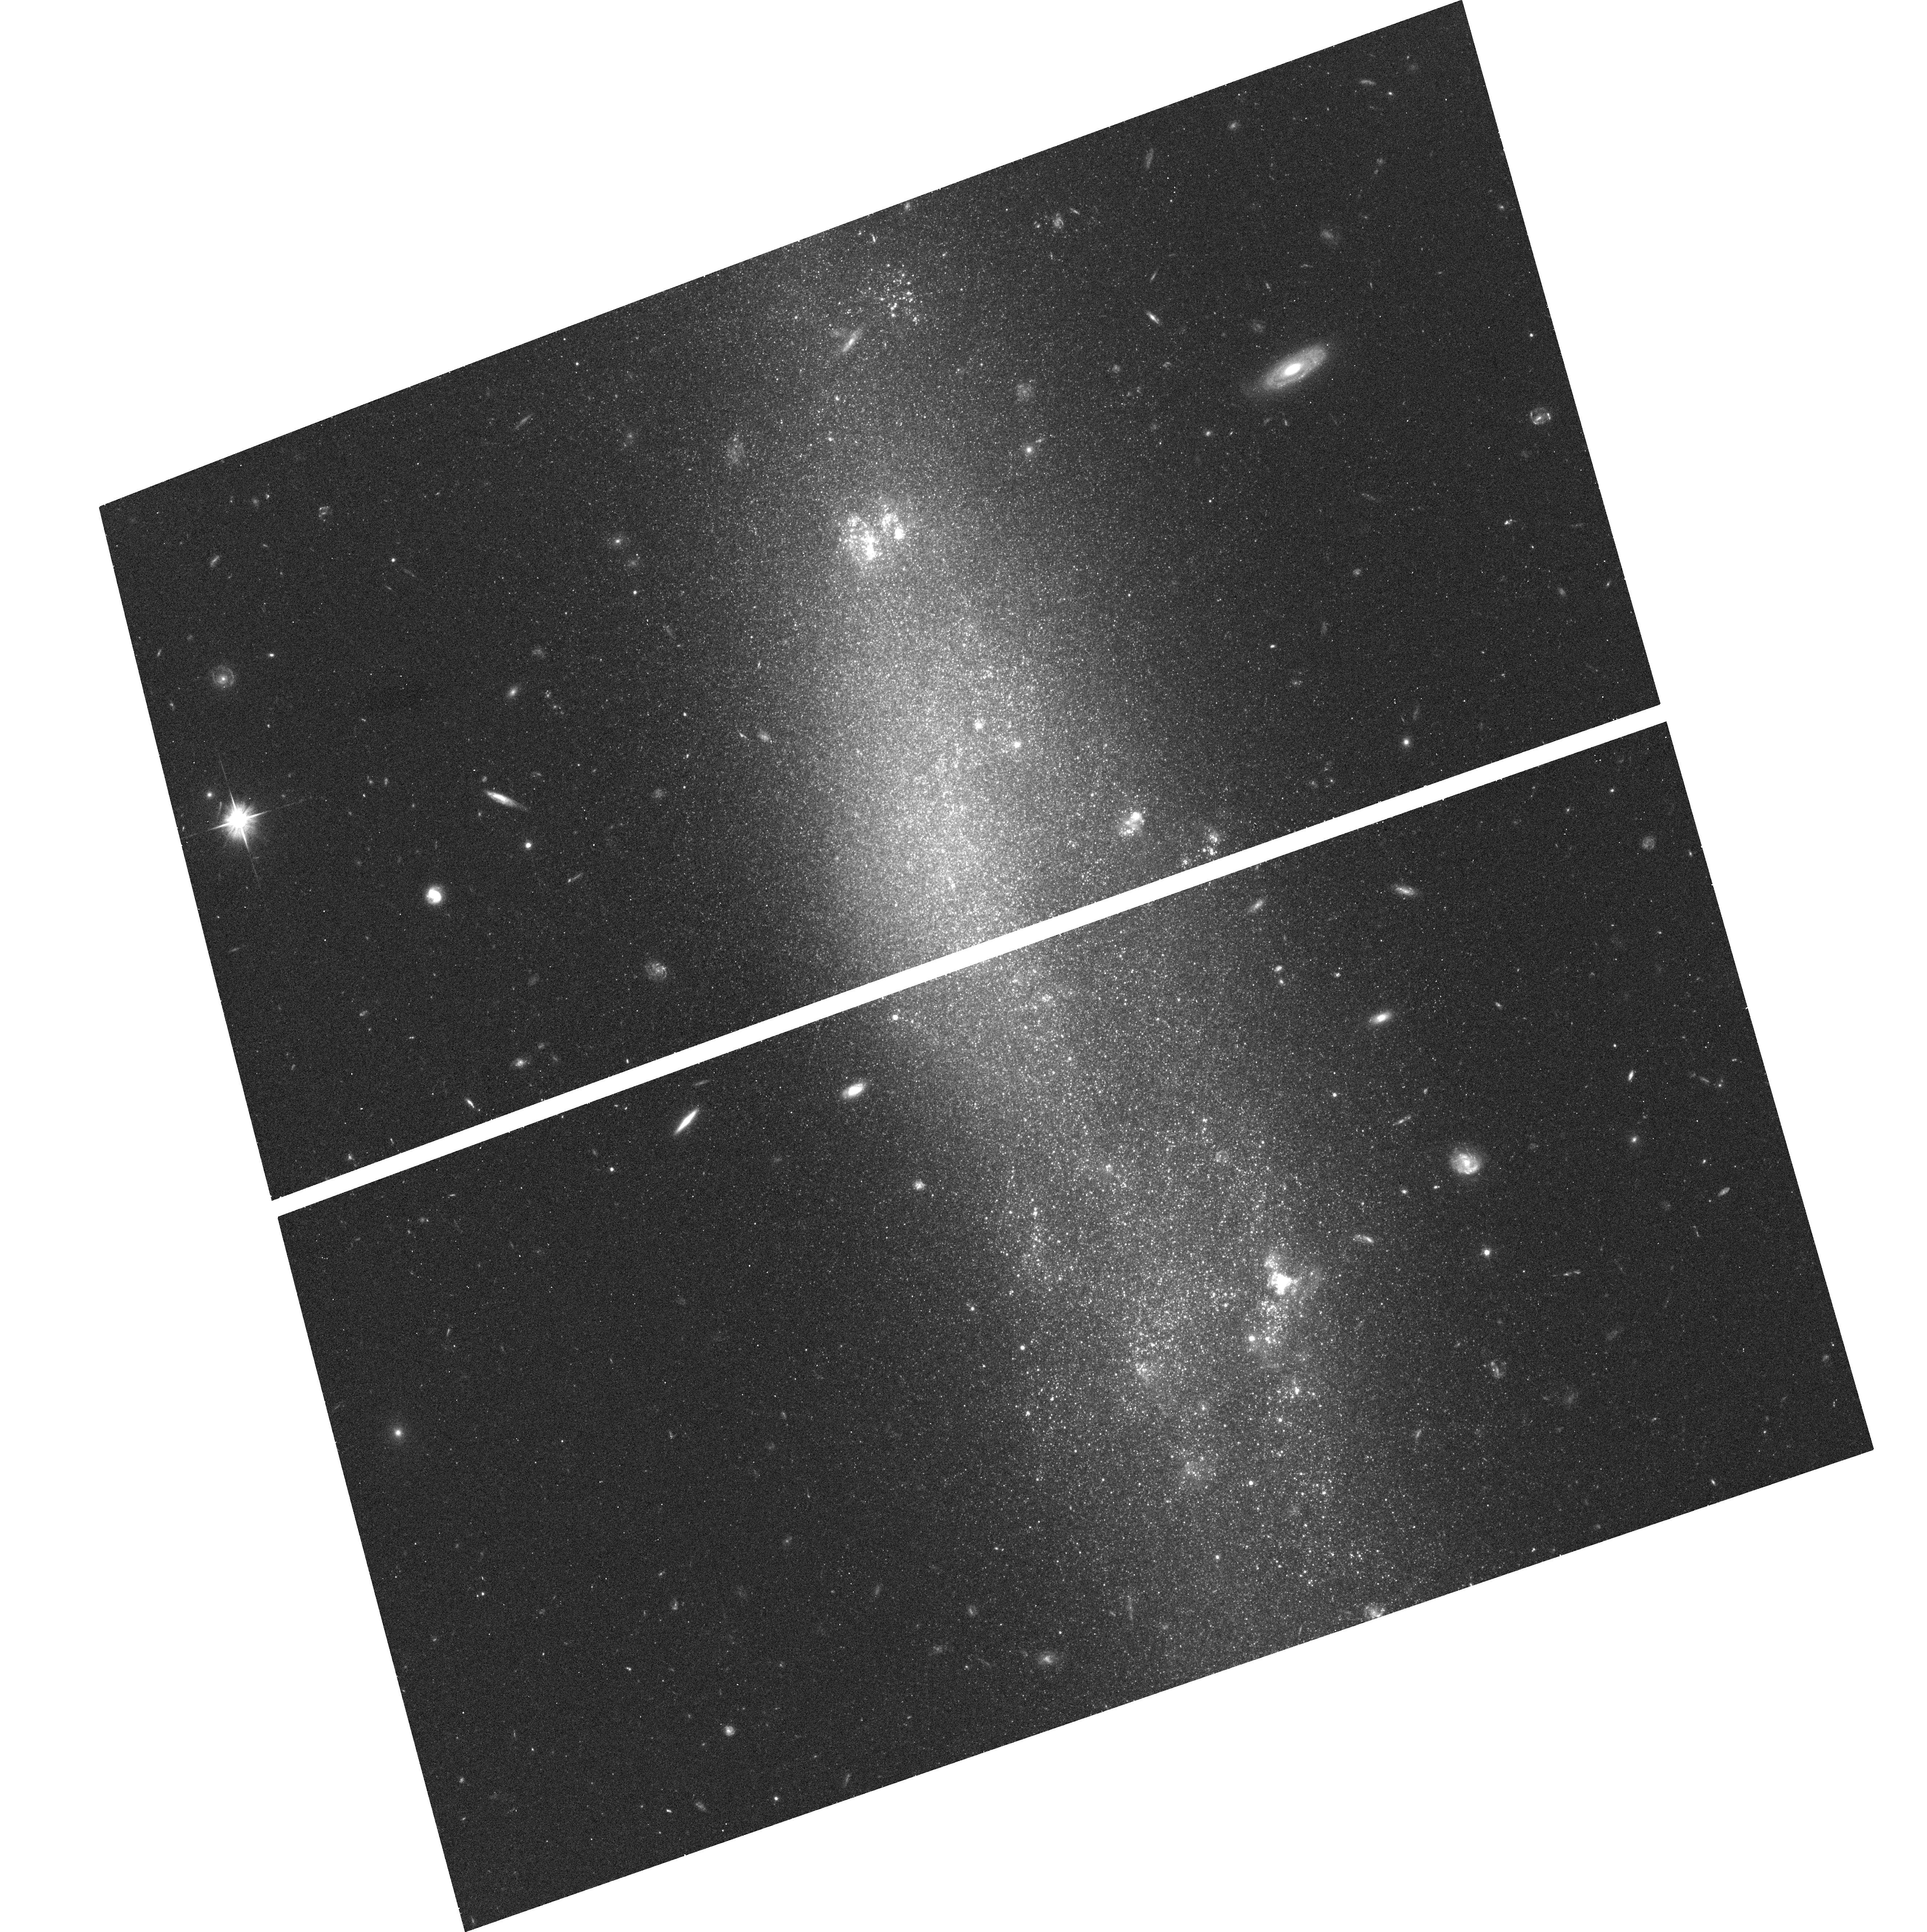
Target: HOLMBERG-IV
Instrument: ACS/WFC
Filter: F606W
Exposure: 16 min
Observation ID: hst_10905_20_acs_wfc_f606w_j9ov20

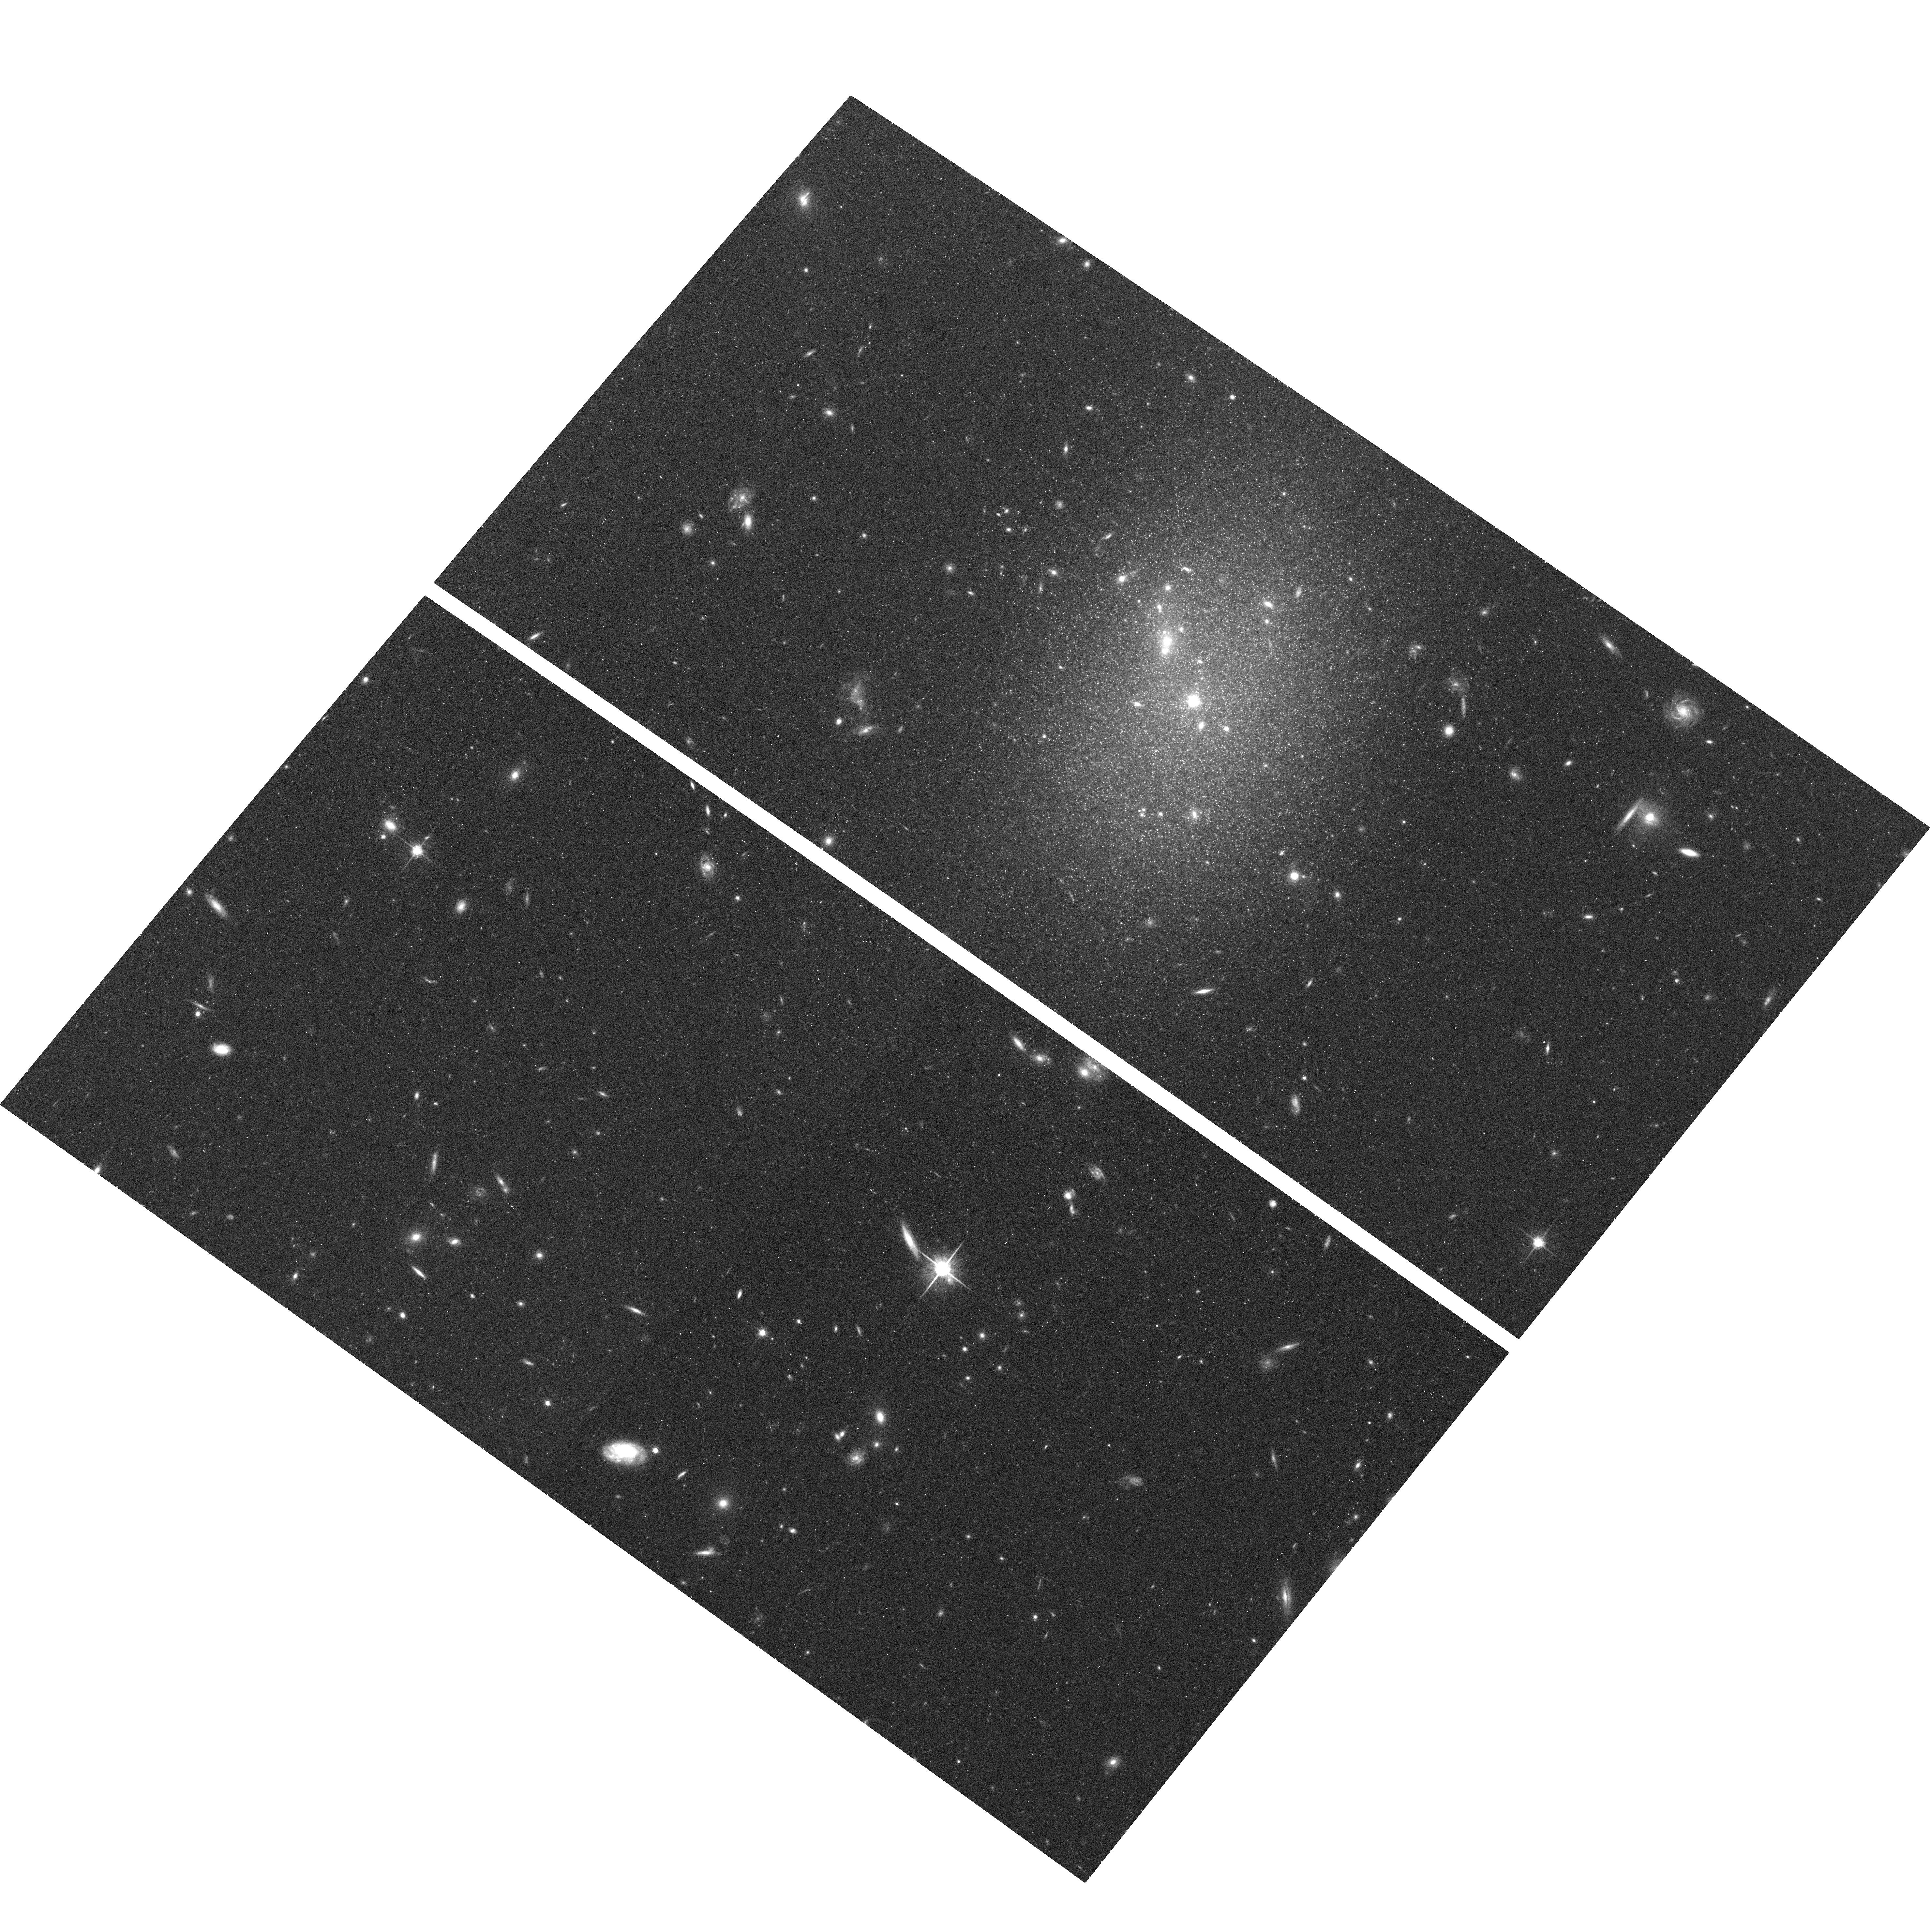
Target: UGC-07356
Instrument: ACS/WFC
Filter: F814W
Exposure: 19 min
Observation ID: hst_10905_06_acs_wfc_f814w_j9ov06

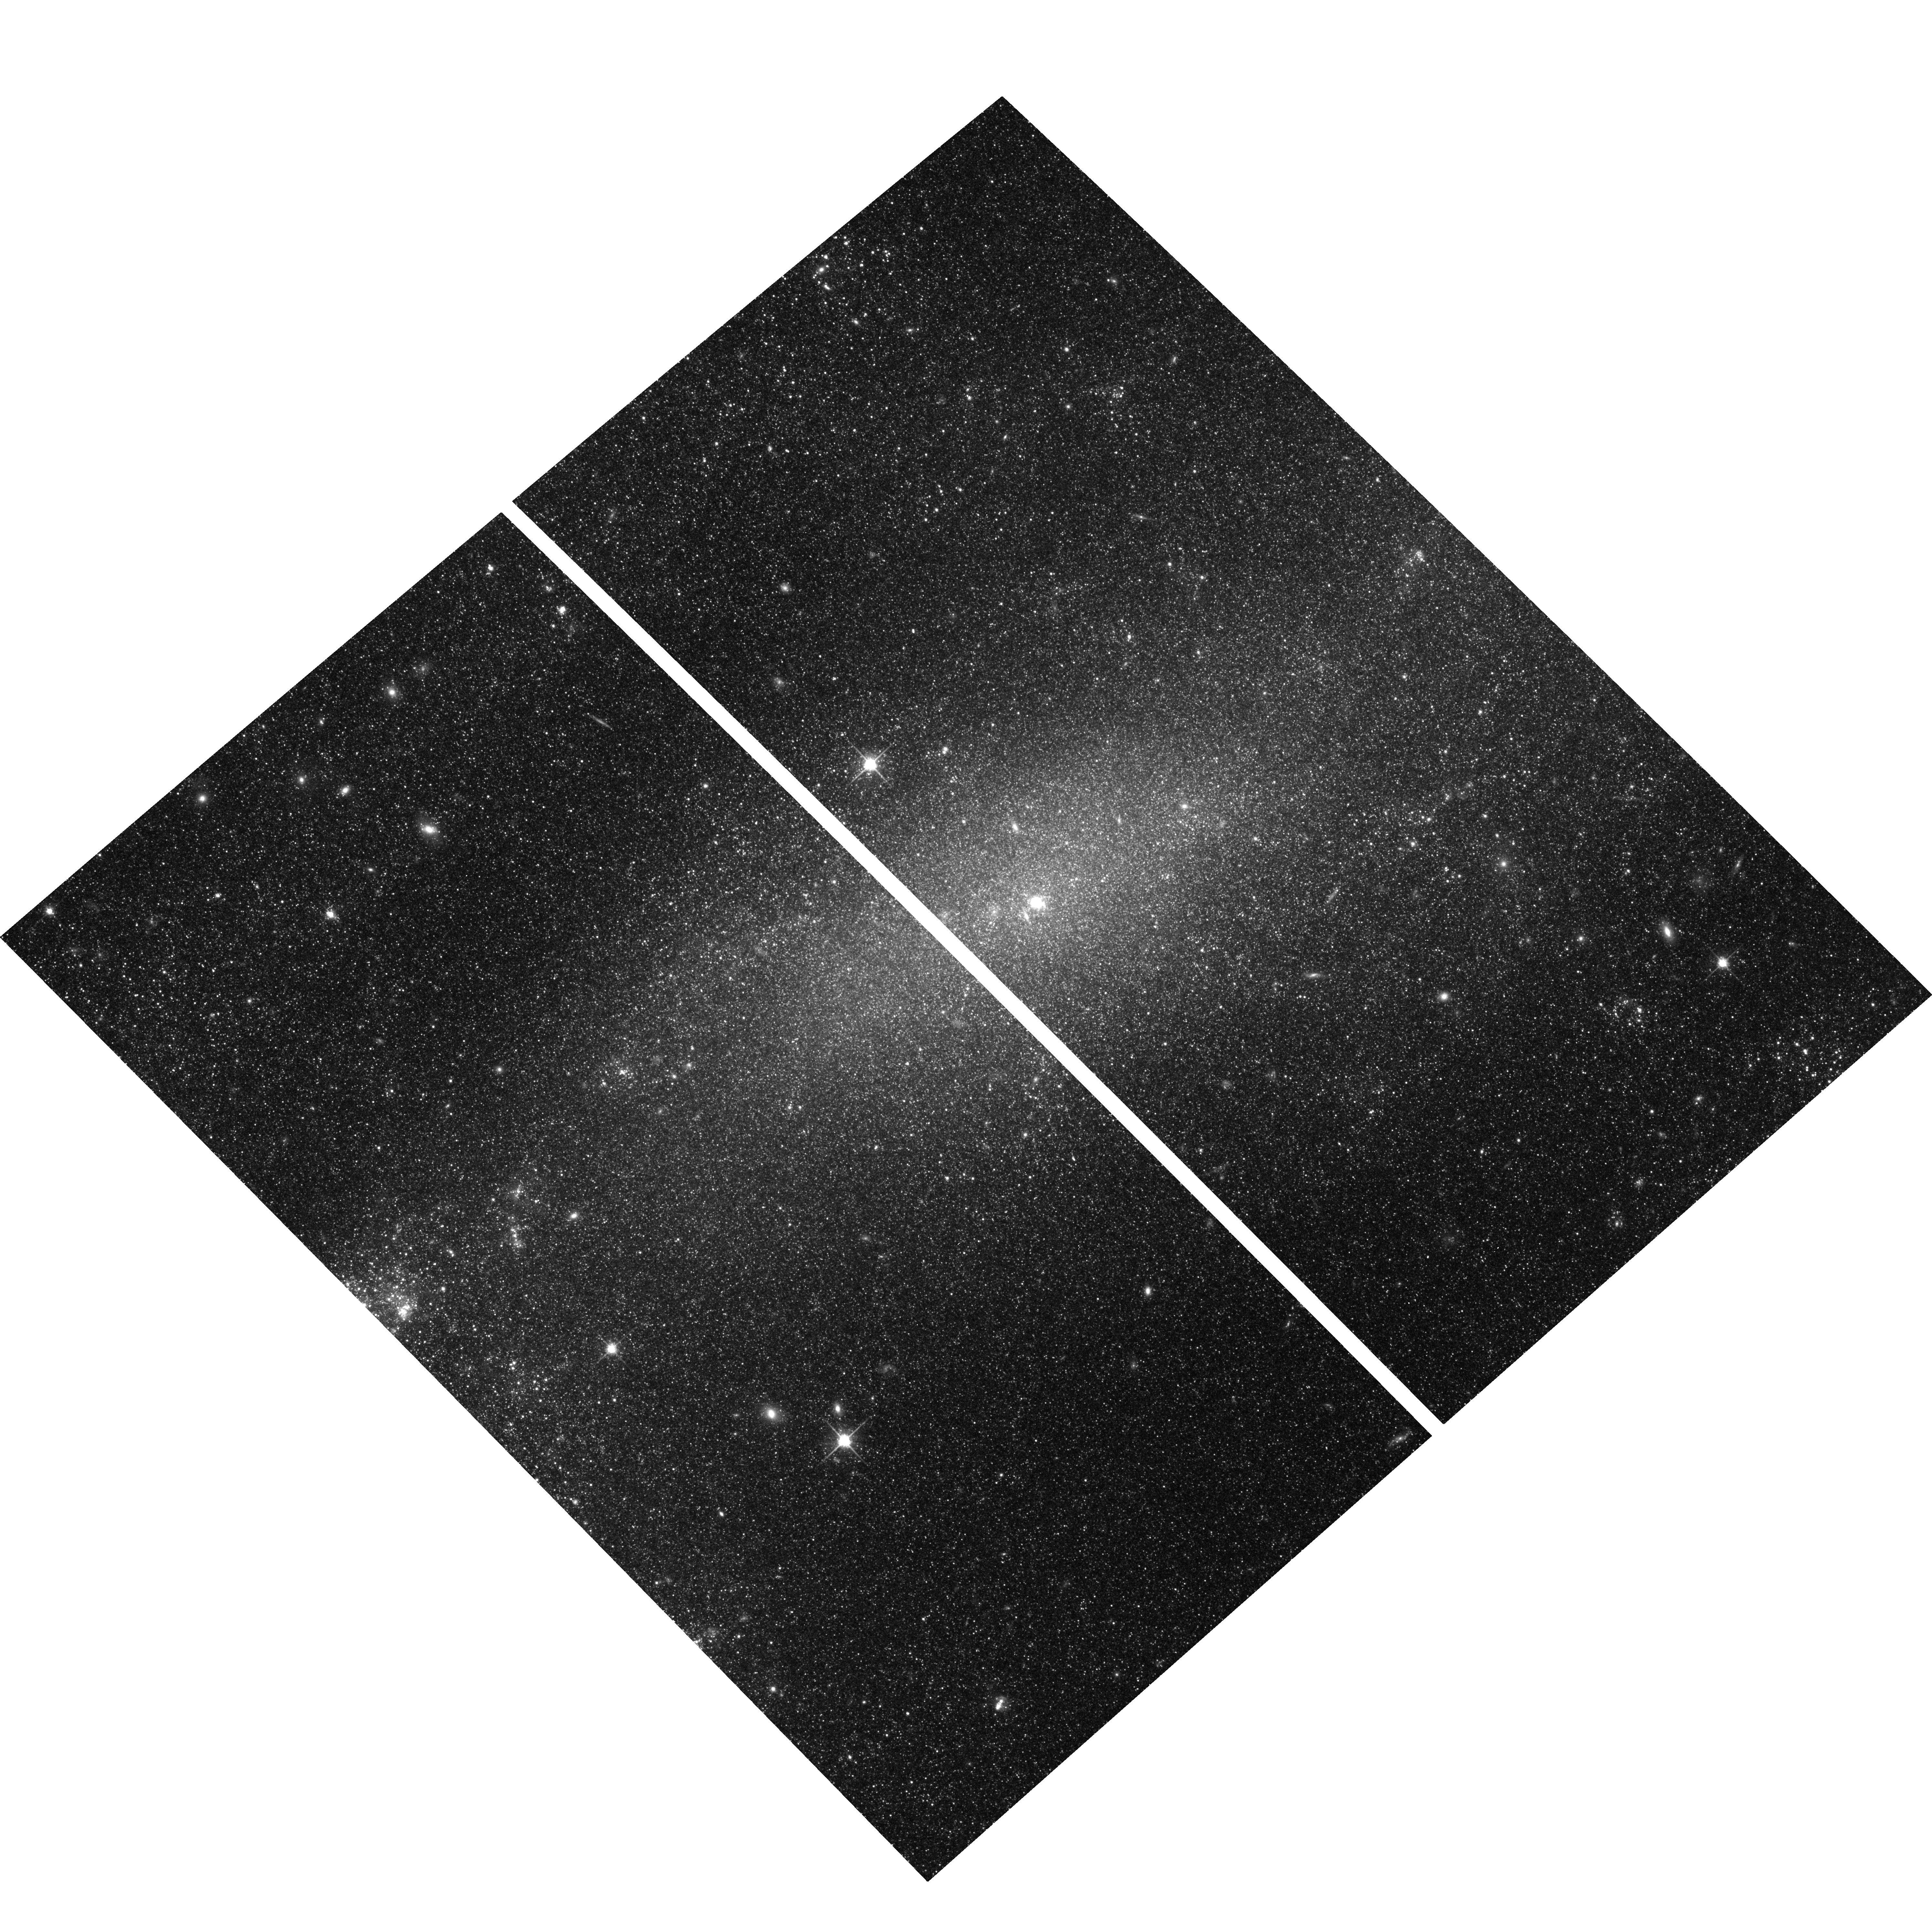
Target: NGC-4395
Instrument: ACS/WFC
Filter: F814W
Exposure: 19 min
Observation ID: hst_10905_08_acs_wfc_f814w_j9ov08

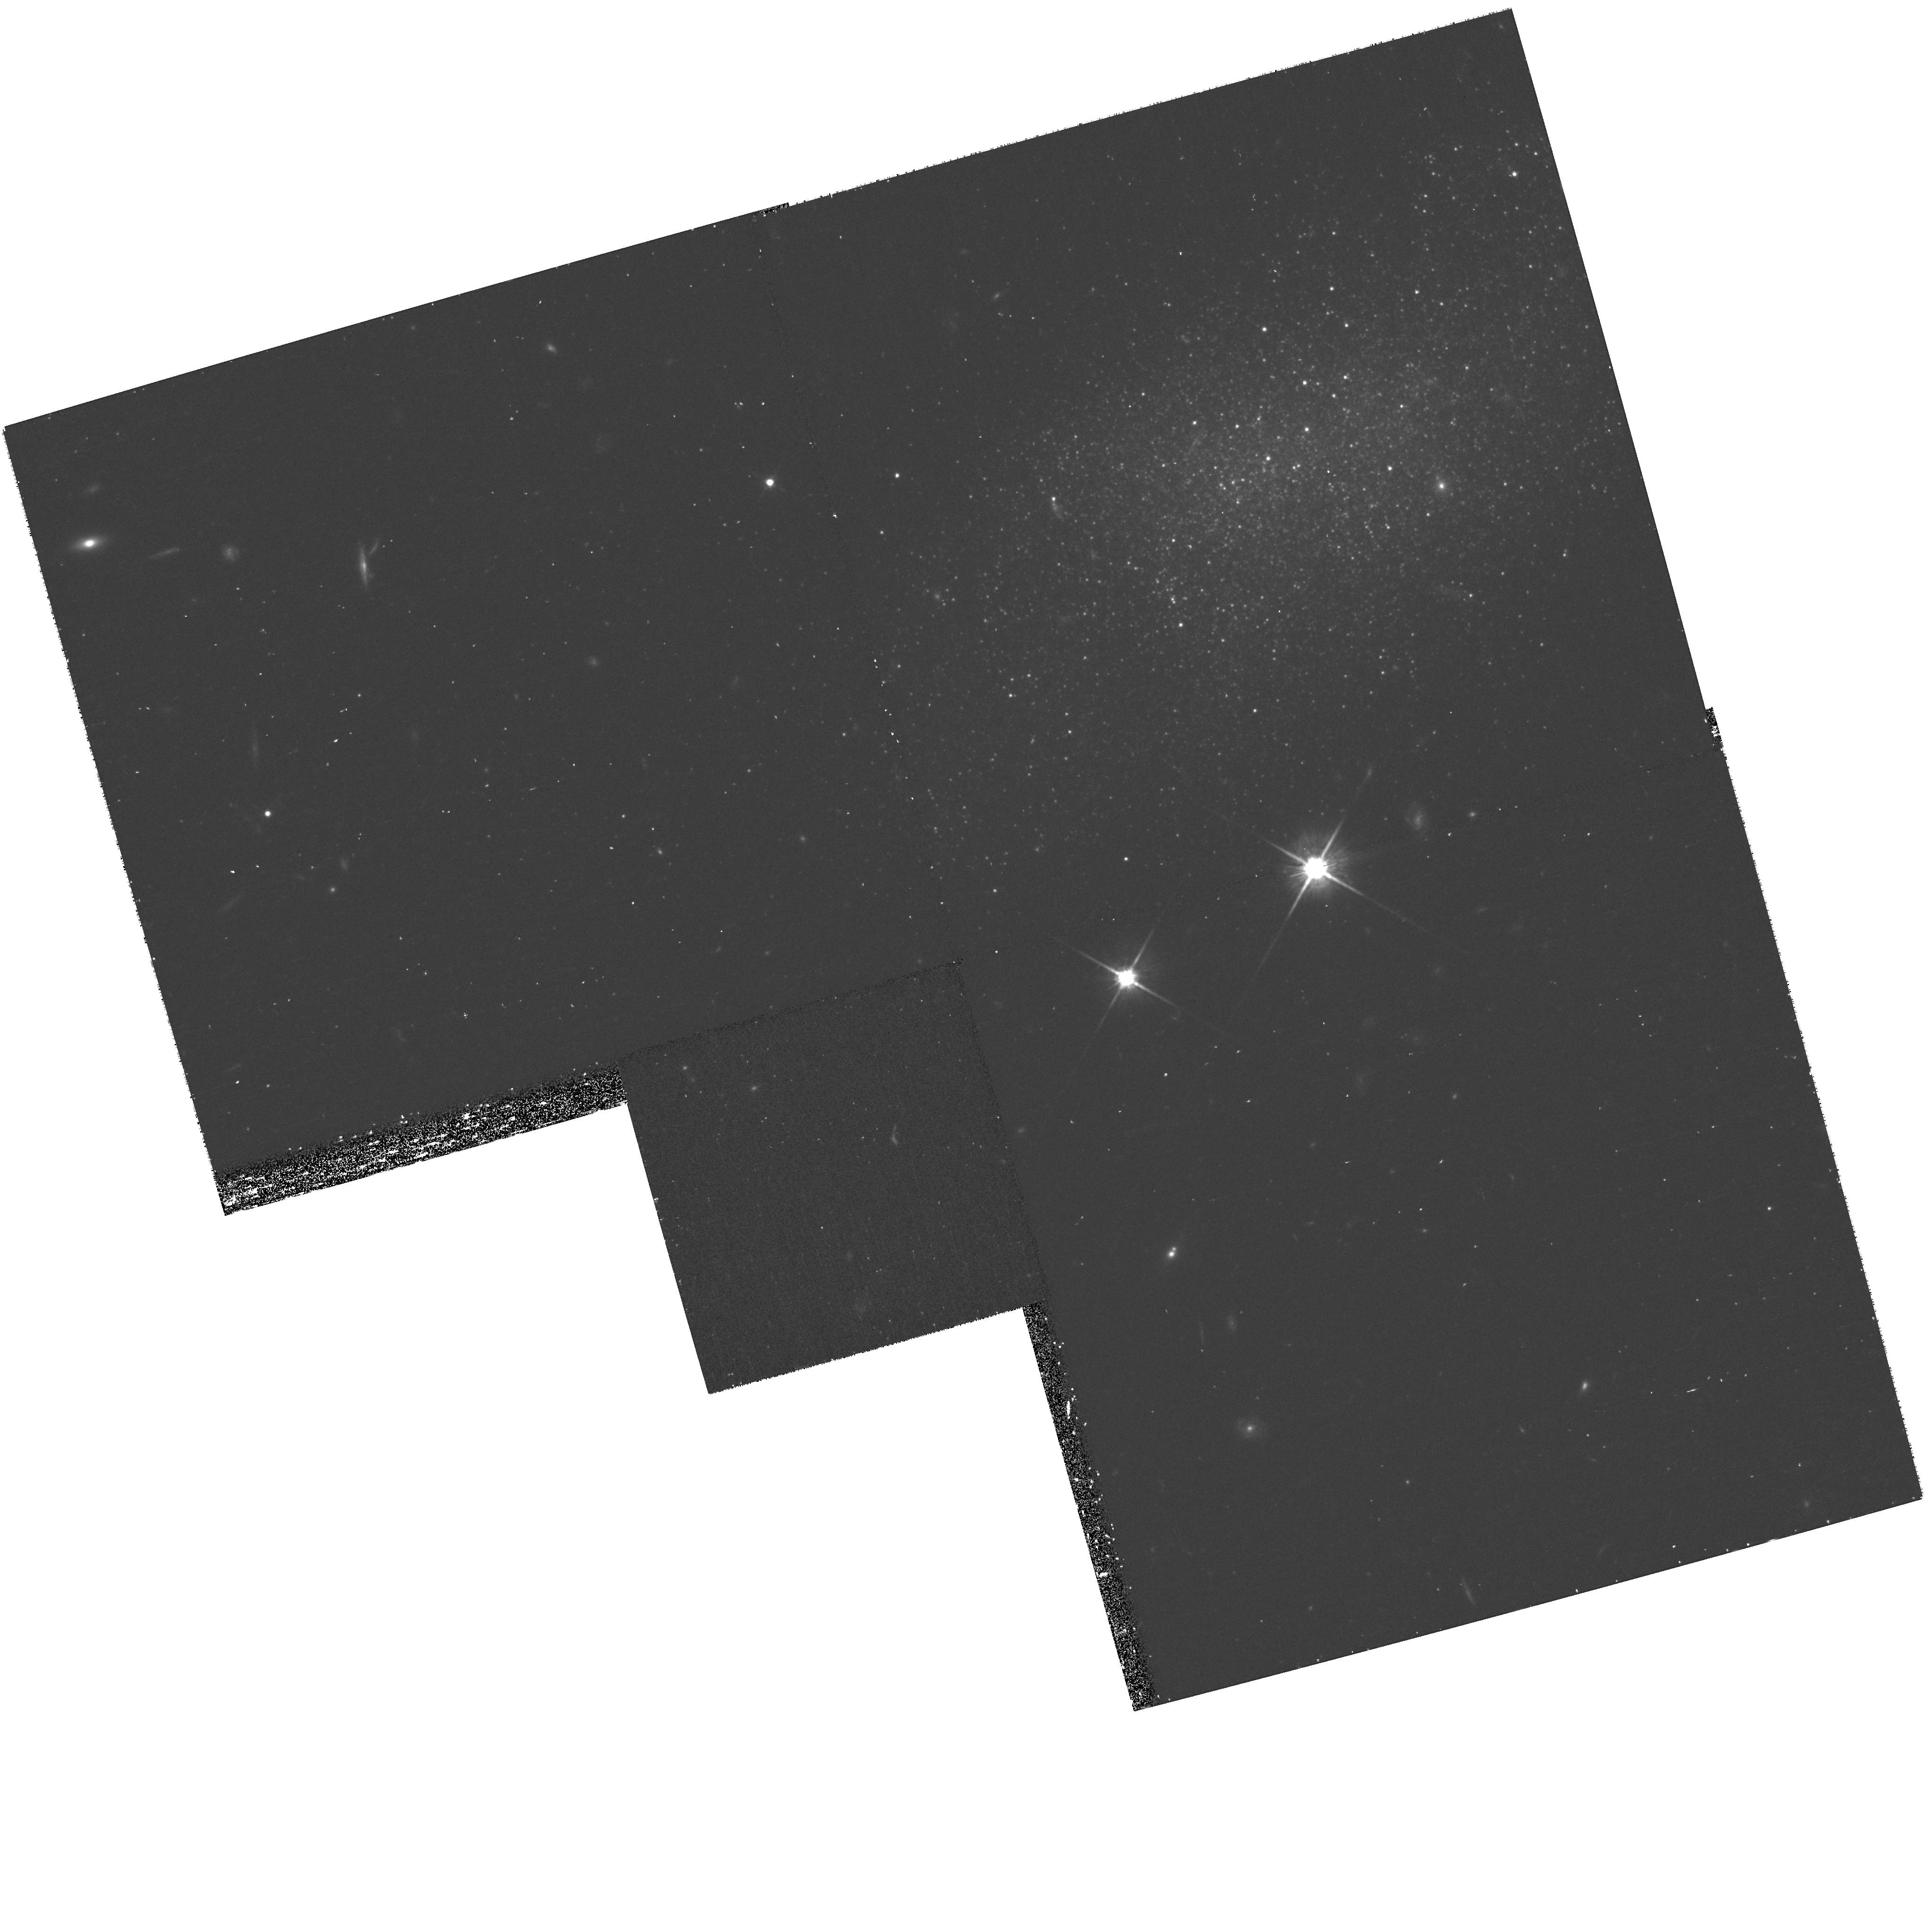
Target: UGC-07599-COPY
Instrument: WFPC2/PC
Filter: F814W
Exposure: 37 min
Observation ID: hst_10905_61_wfpc2_pc_f814w_u9ov61

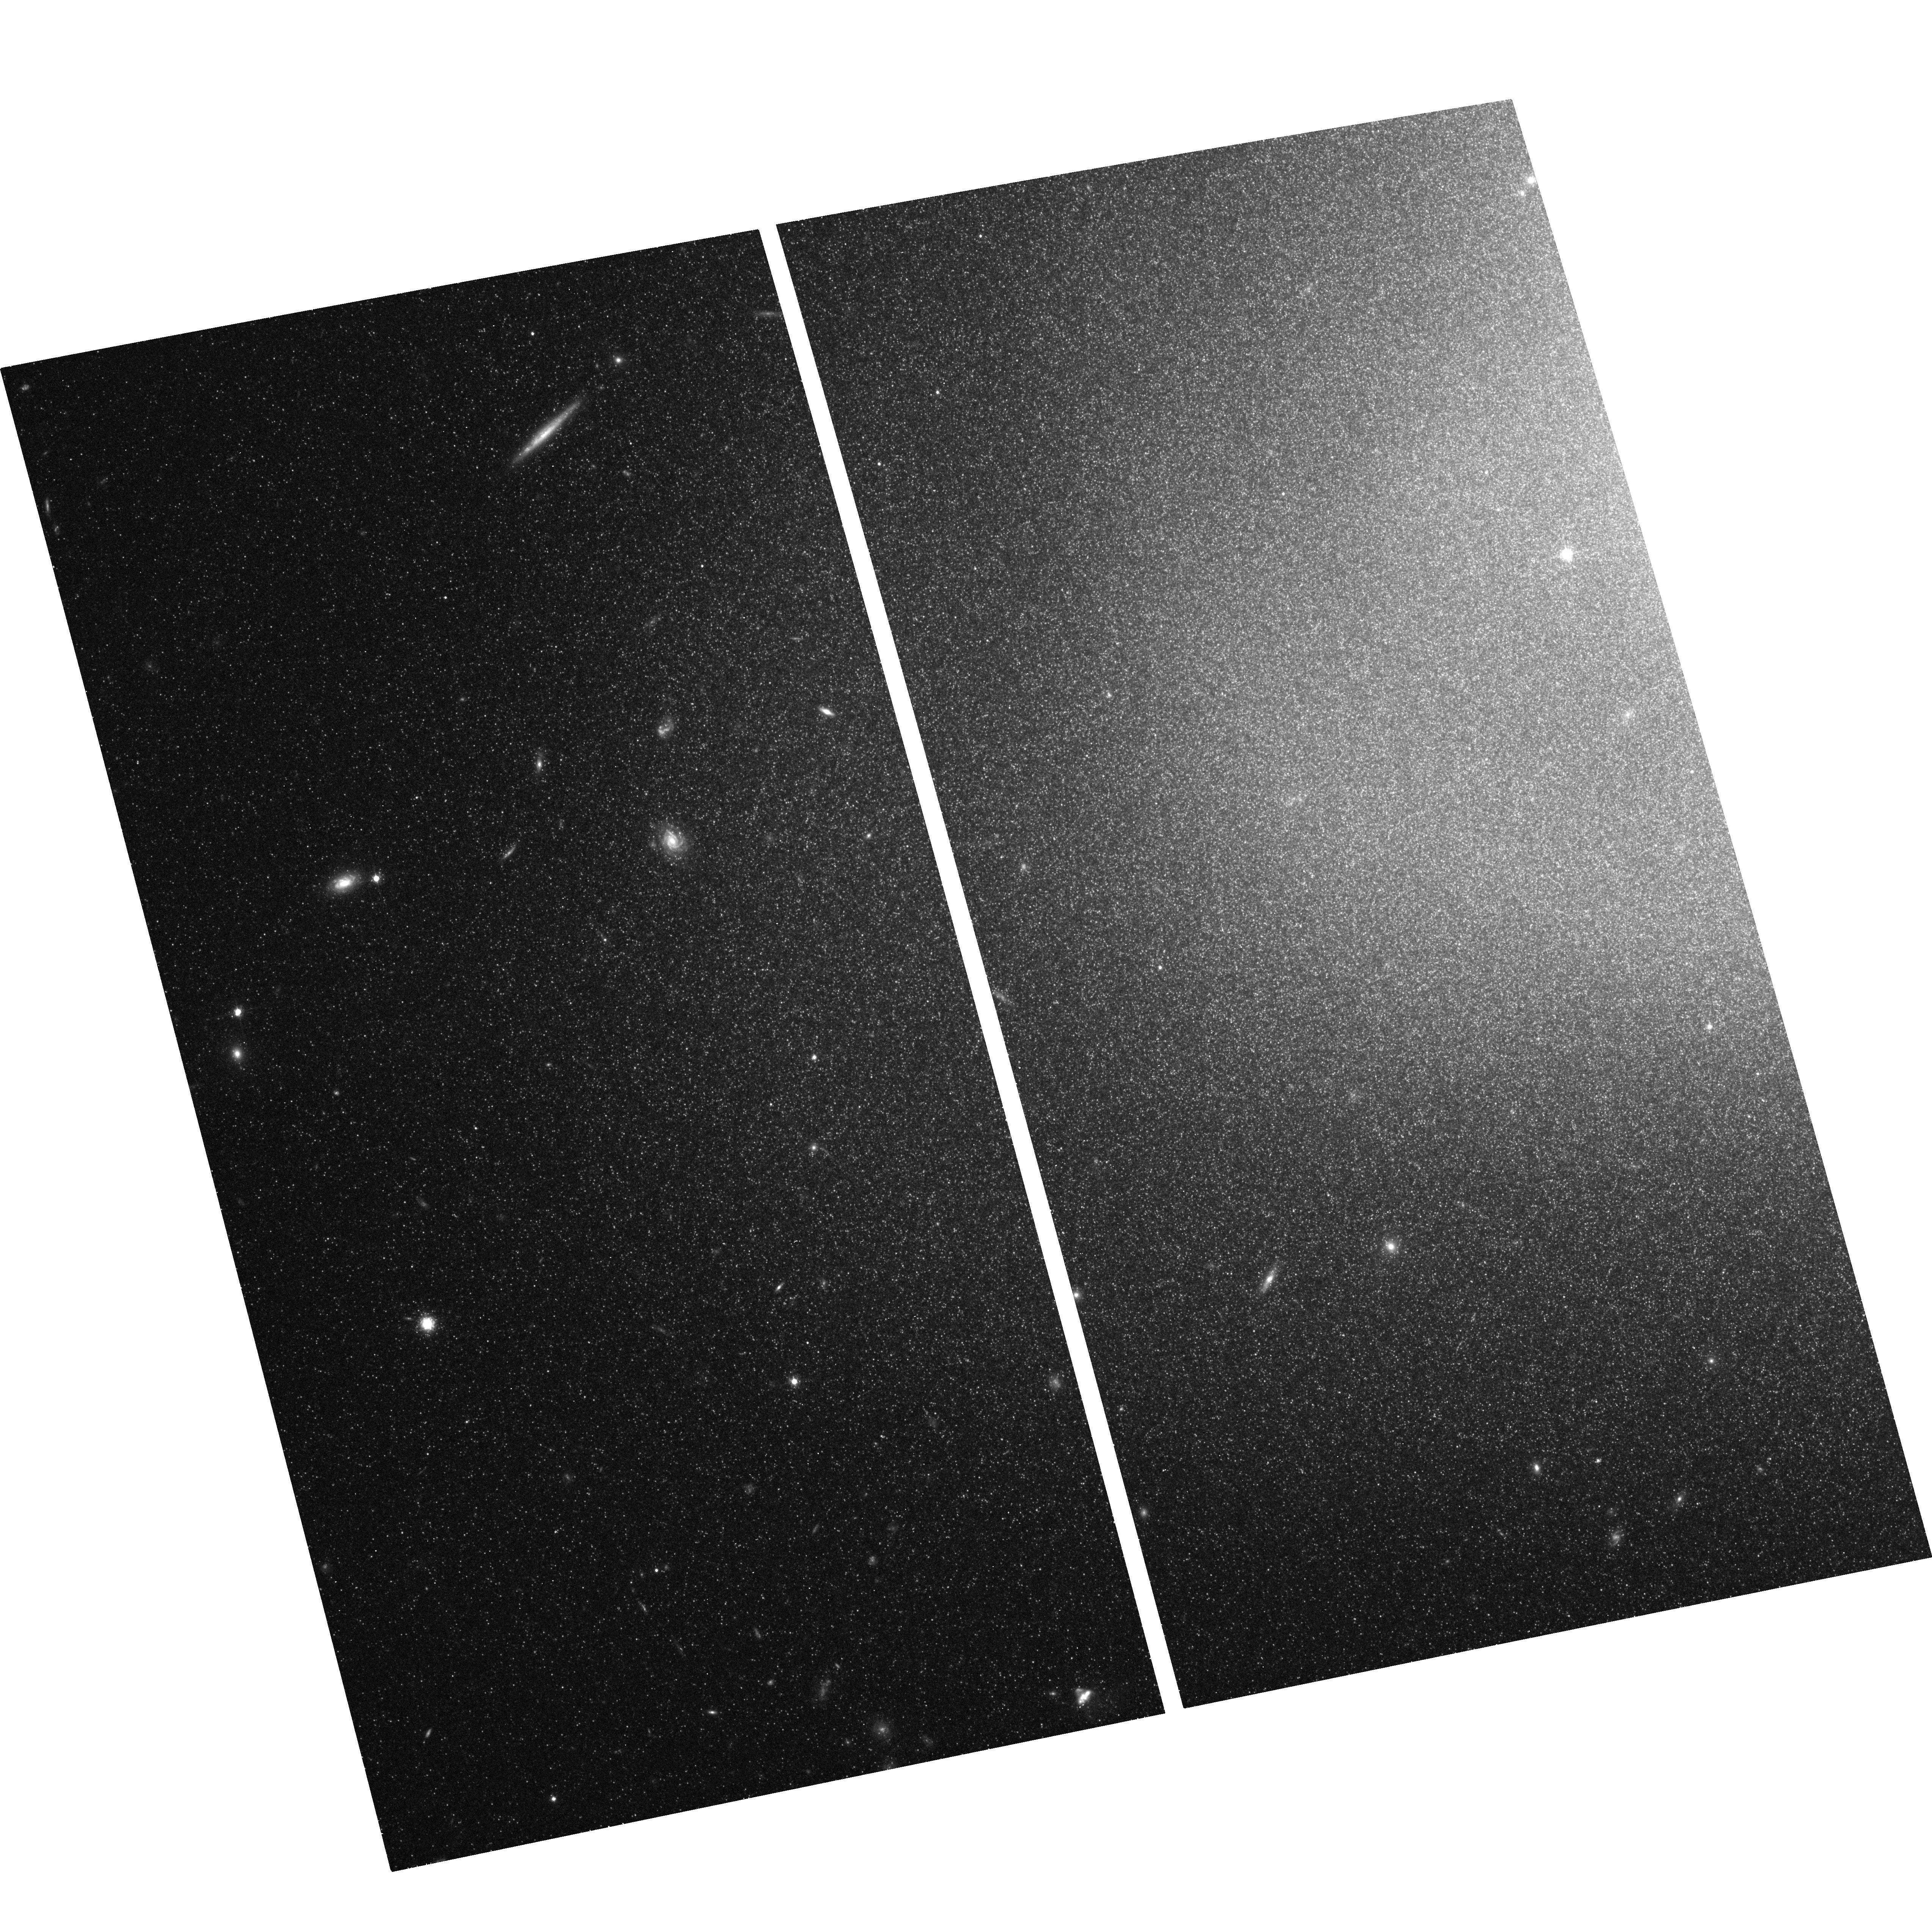
Target: MESSIER-064
Instrument: ACS/WFC
Filter: F814W
Exposure: 19 min
Observation ID: hst_10905_16_acs_wfc_f814w_j9ov16

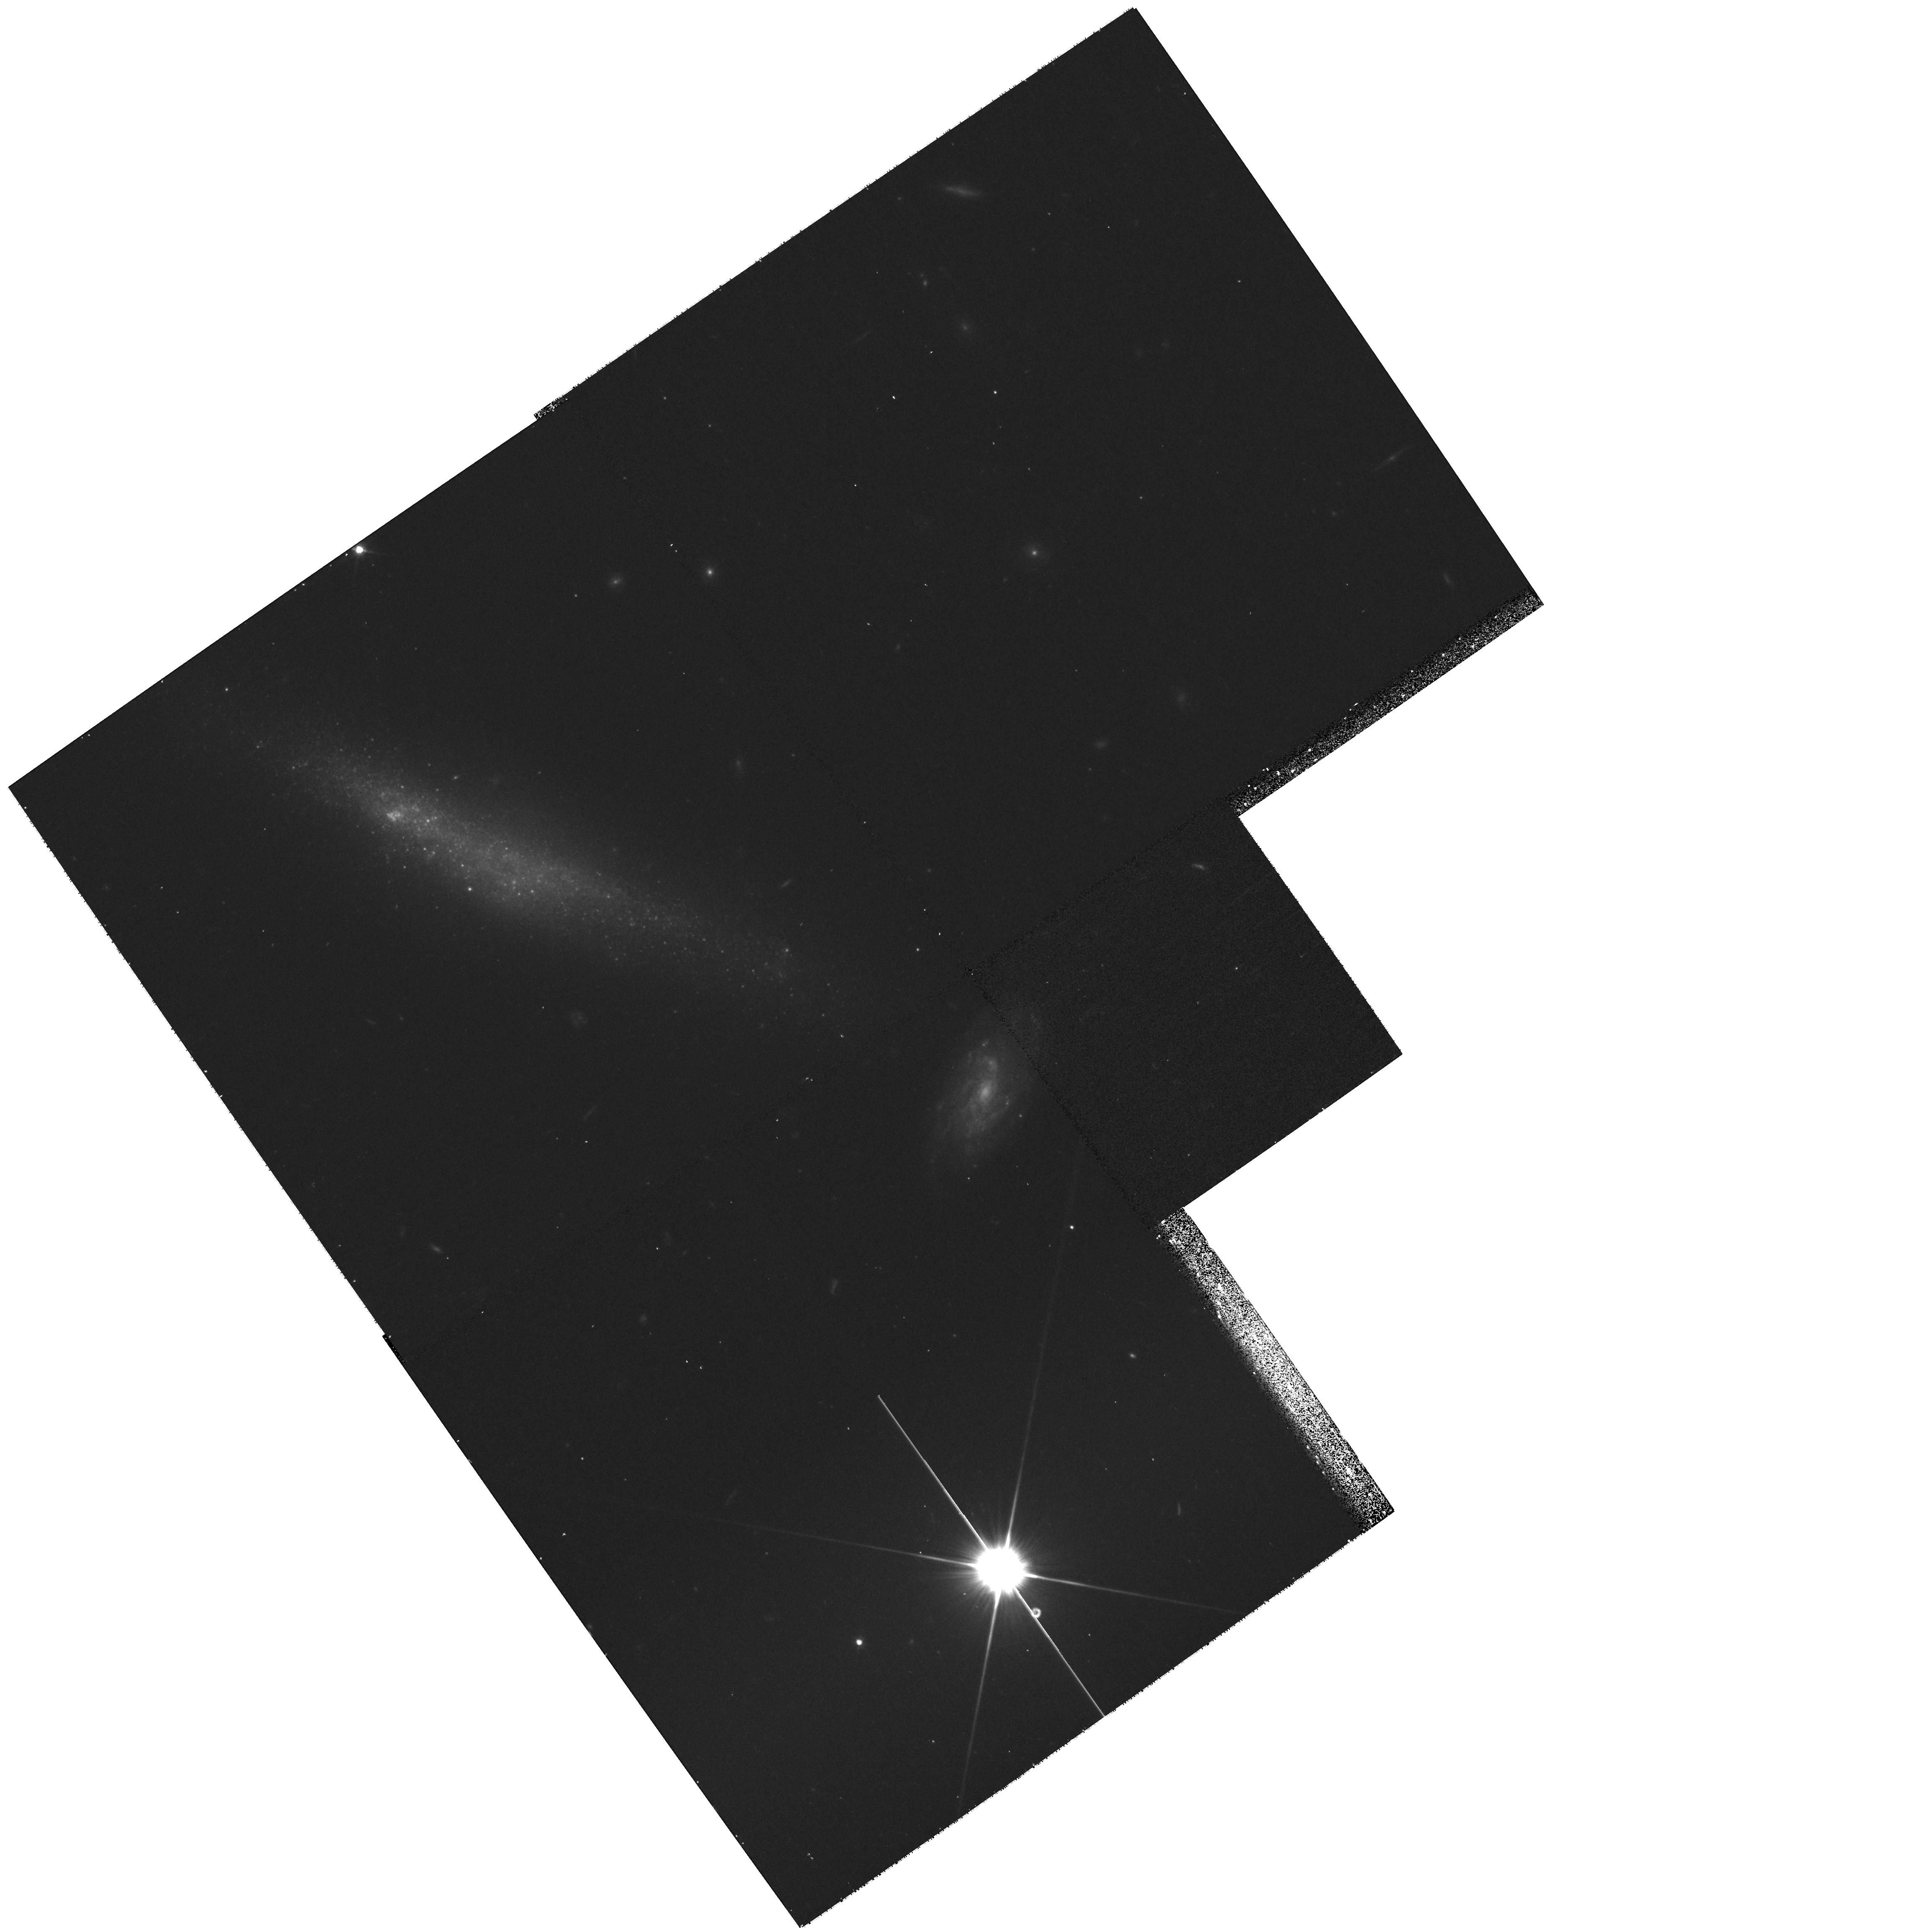
Target: IC-3308
Instrument: WFPC2/PC
Filter: F606W
Exposure: 13 min
Observation ID: hst_10905_07_wfpc2_pc_f606w_u9ov07

The Dynamic State of the Dwarf Galaxy Rich Canes Venatici I Region (PI: Tully, R. Brent)

With accurate distances, the nearest groups of galaxies can be resolved in 3 dimensions and the radial component of the motions of galaxies due to local density perturbations can be distinquished from cosmological expansion components. Currently, with the ACS, galaxy distances within 8 Mpc can be measured effectively and efficiently by detecting the tip of the red giant branch (TRGB). Of four principal groups at high galactic latitude in this domain, the Canes Venatici I Group (a) is the least studied, (b) is the most populated, though overwhelmingly by dwarf galaxies, and (c) is likely the least dynamically evolved. It is speculated that galaxies in low mass groups may fail to retain baryons as effectively as those in high mass groups, resulting in significantly higher mass-to-light ratios. The CVn I Group is suspected to lie in the mass regime where the speculated astrophysical processes that affect baryon retention are becoming important.